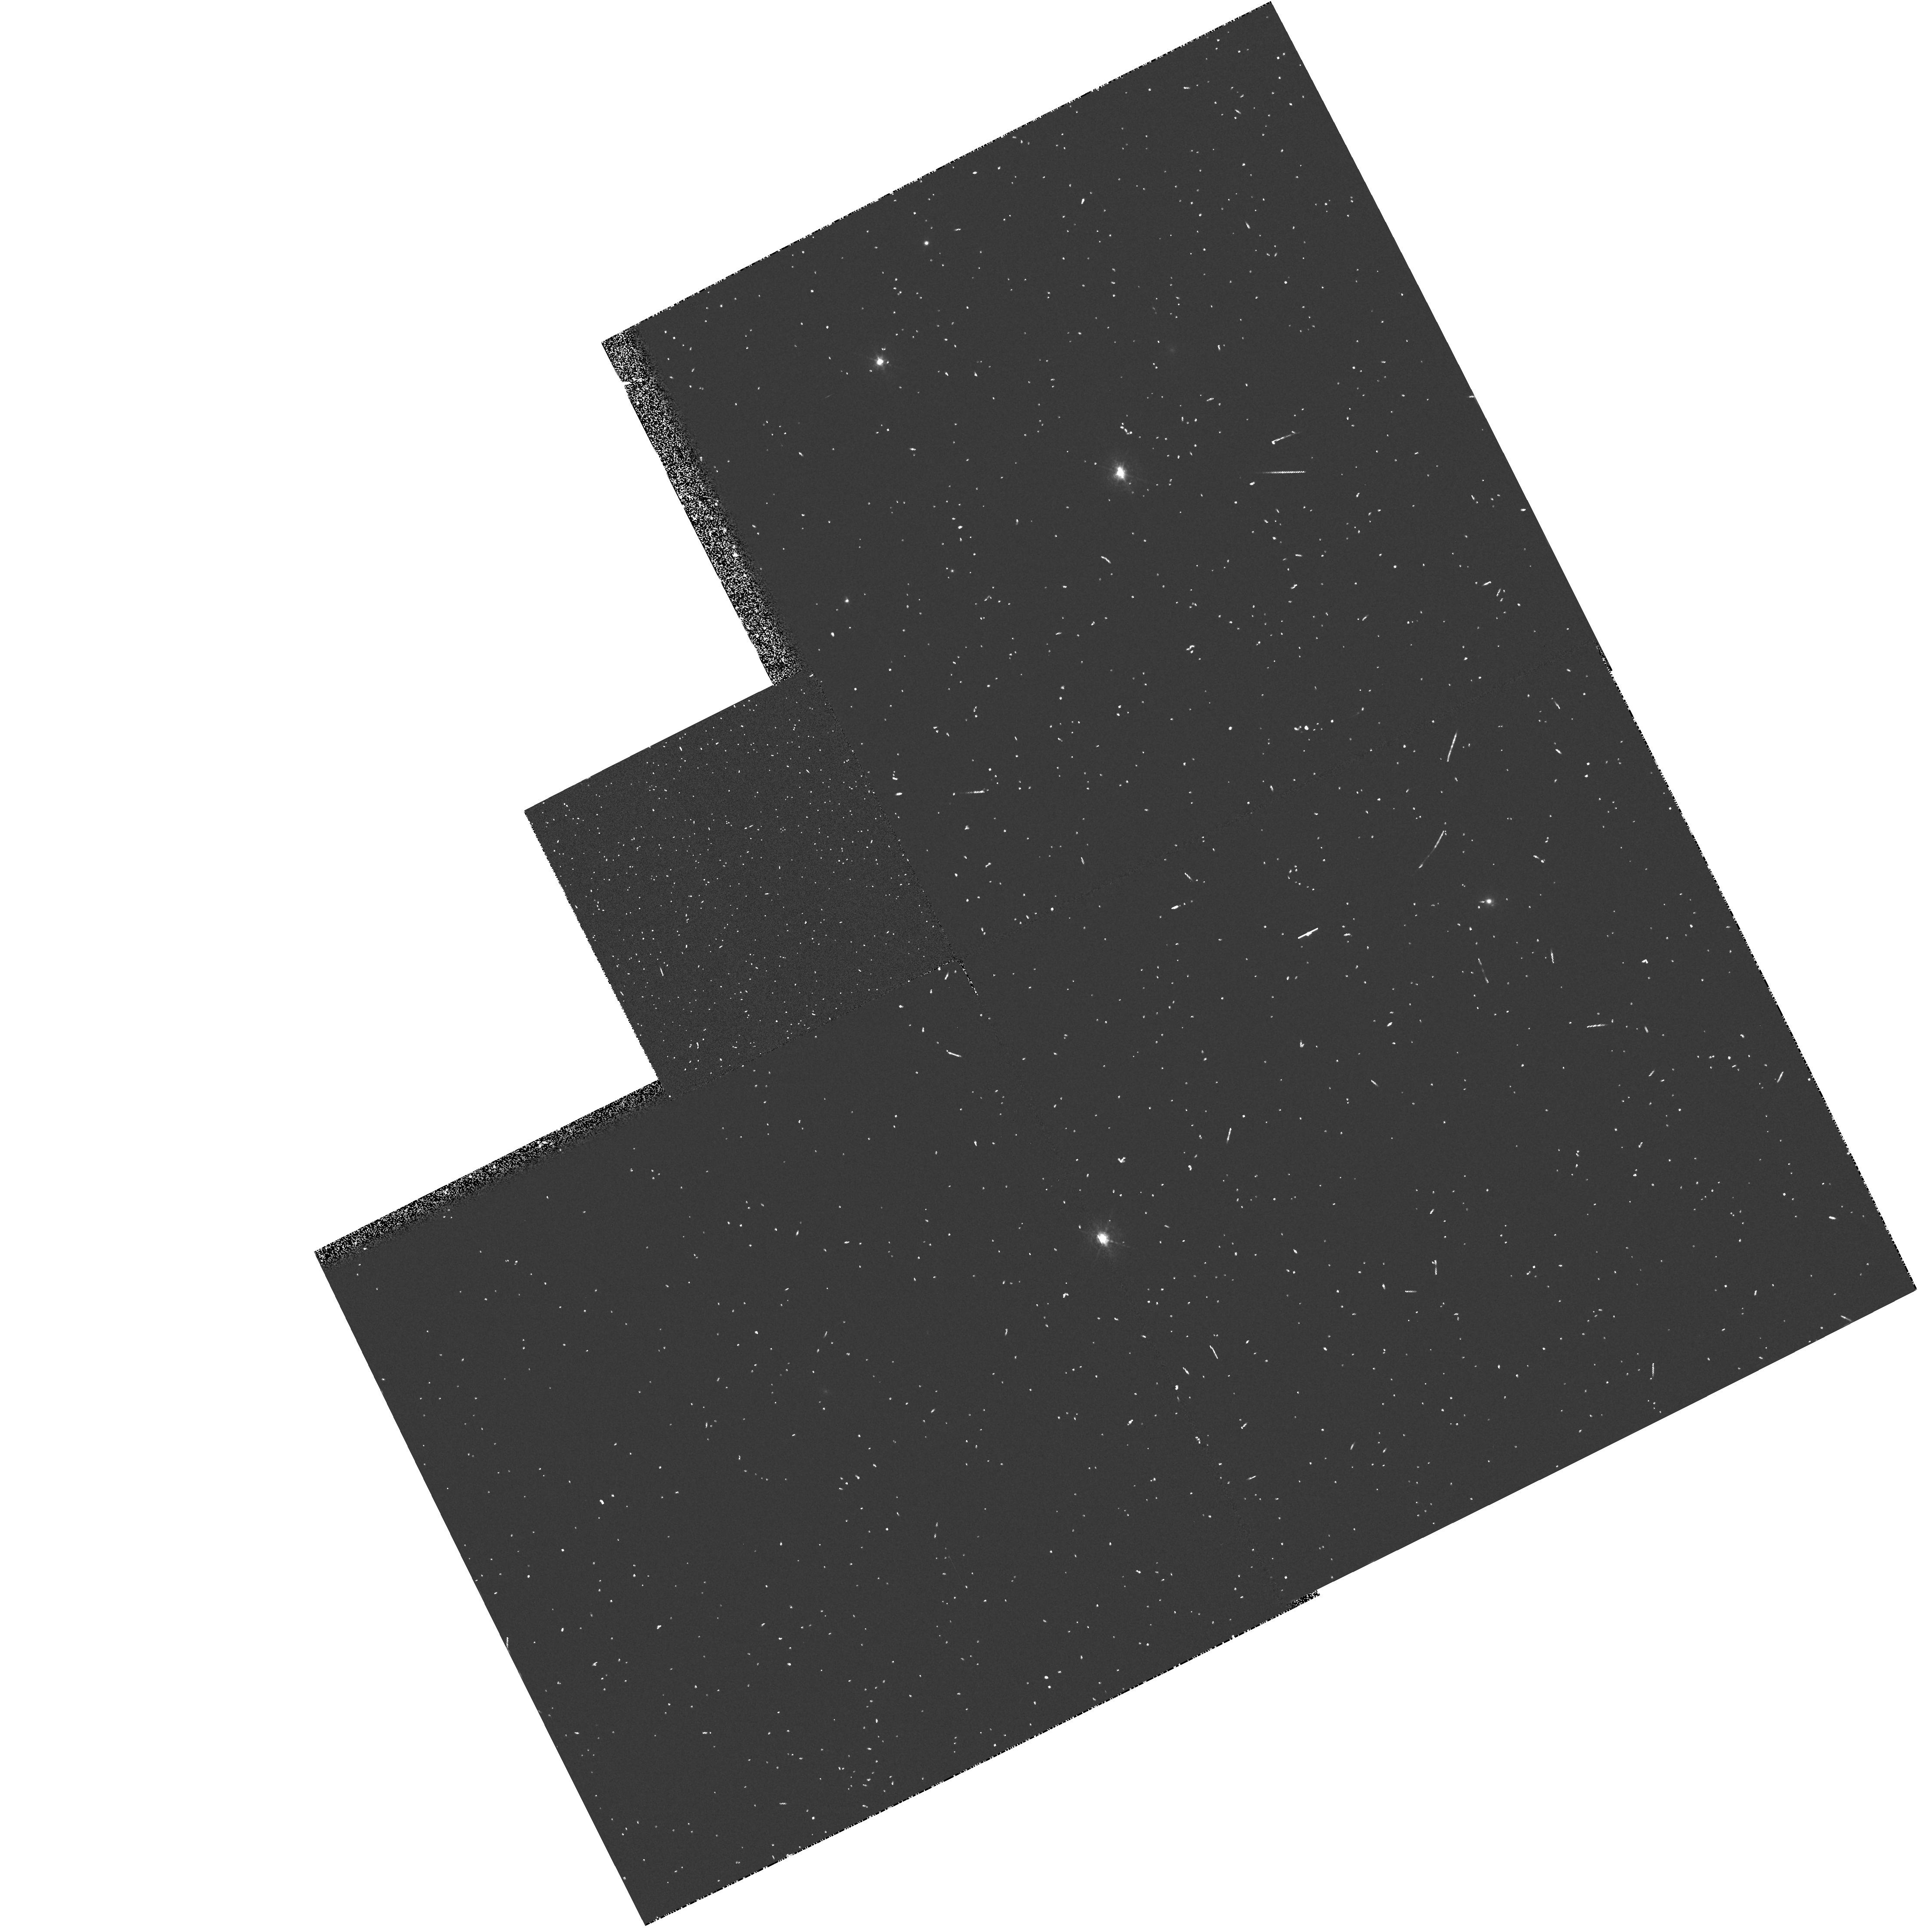
Target: 3C390.3
Instrument: WFPC2/PC
Filter: FR533N
Exposure: 5 min
Observation ID: u2s08902t

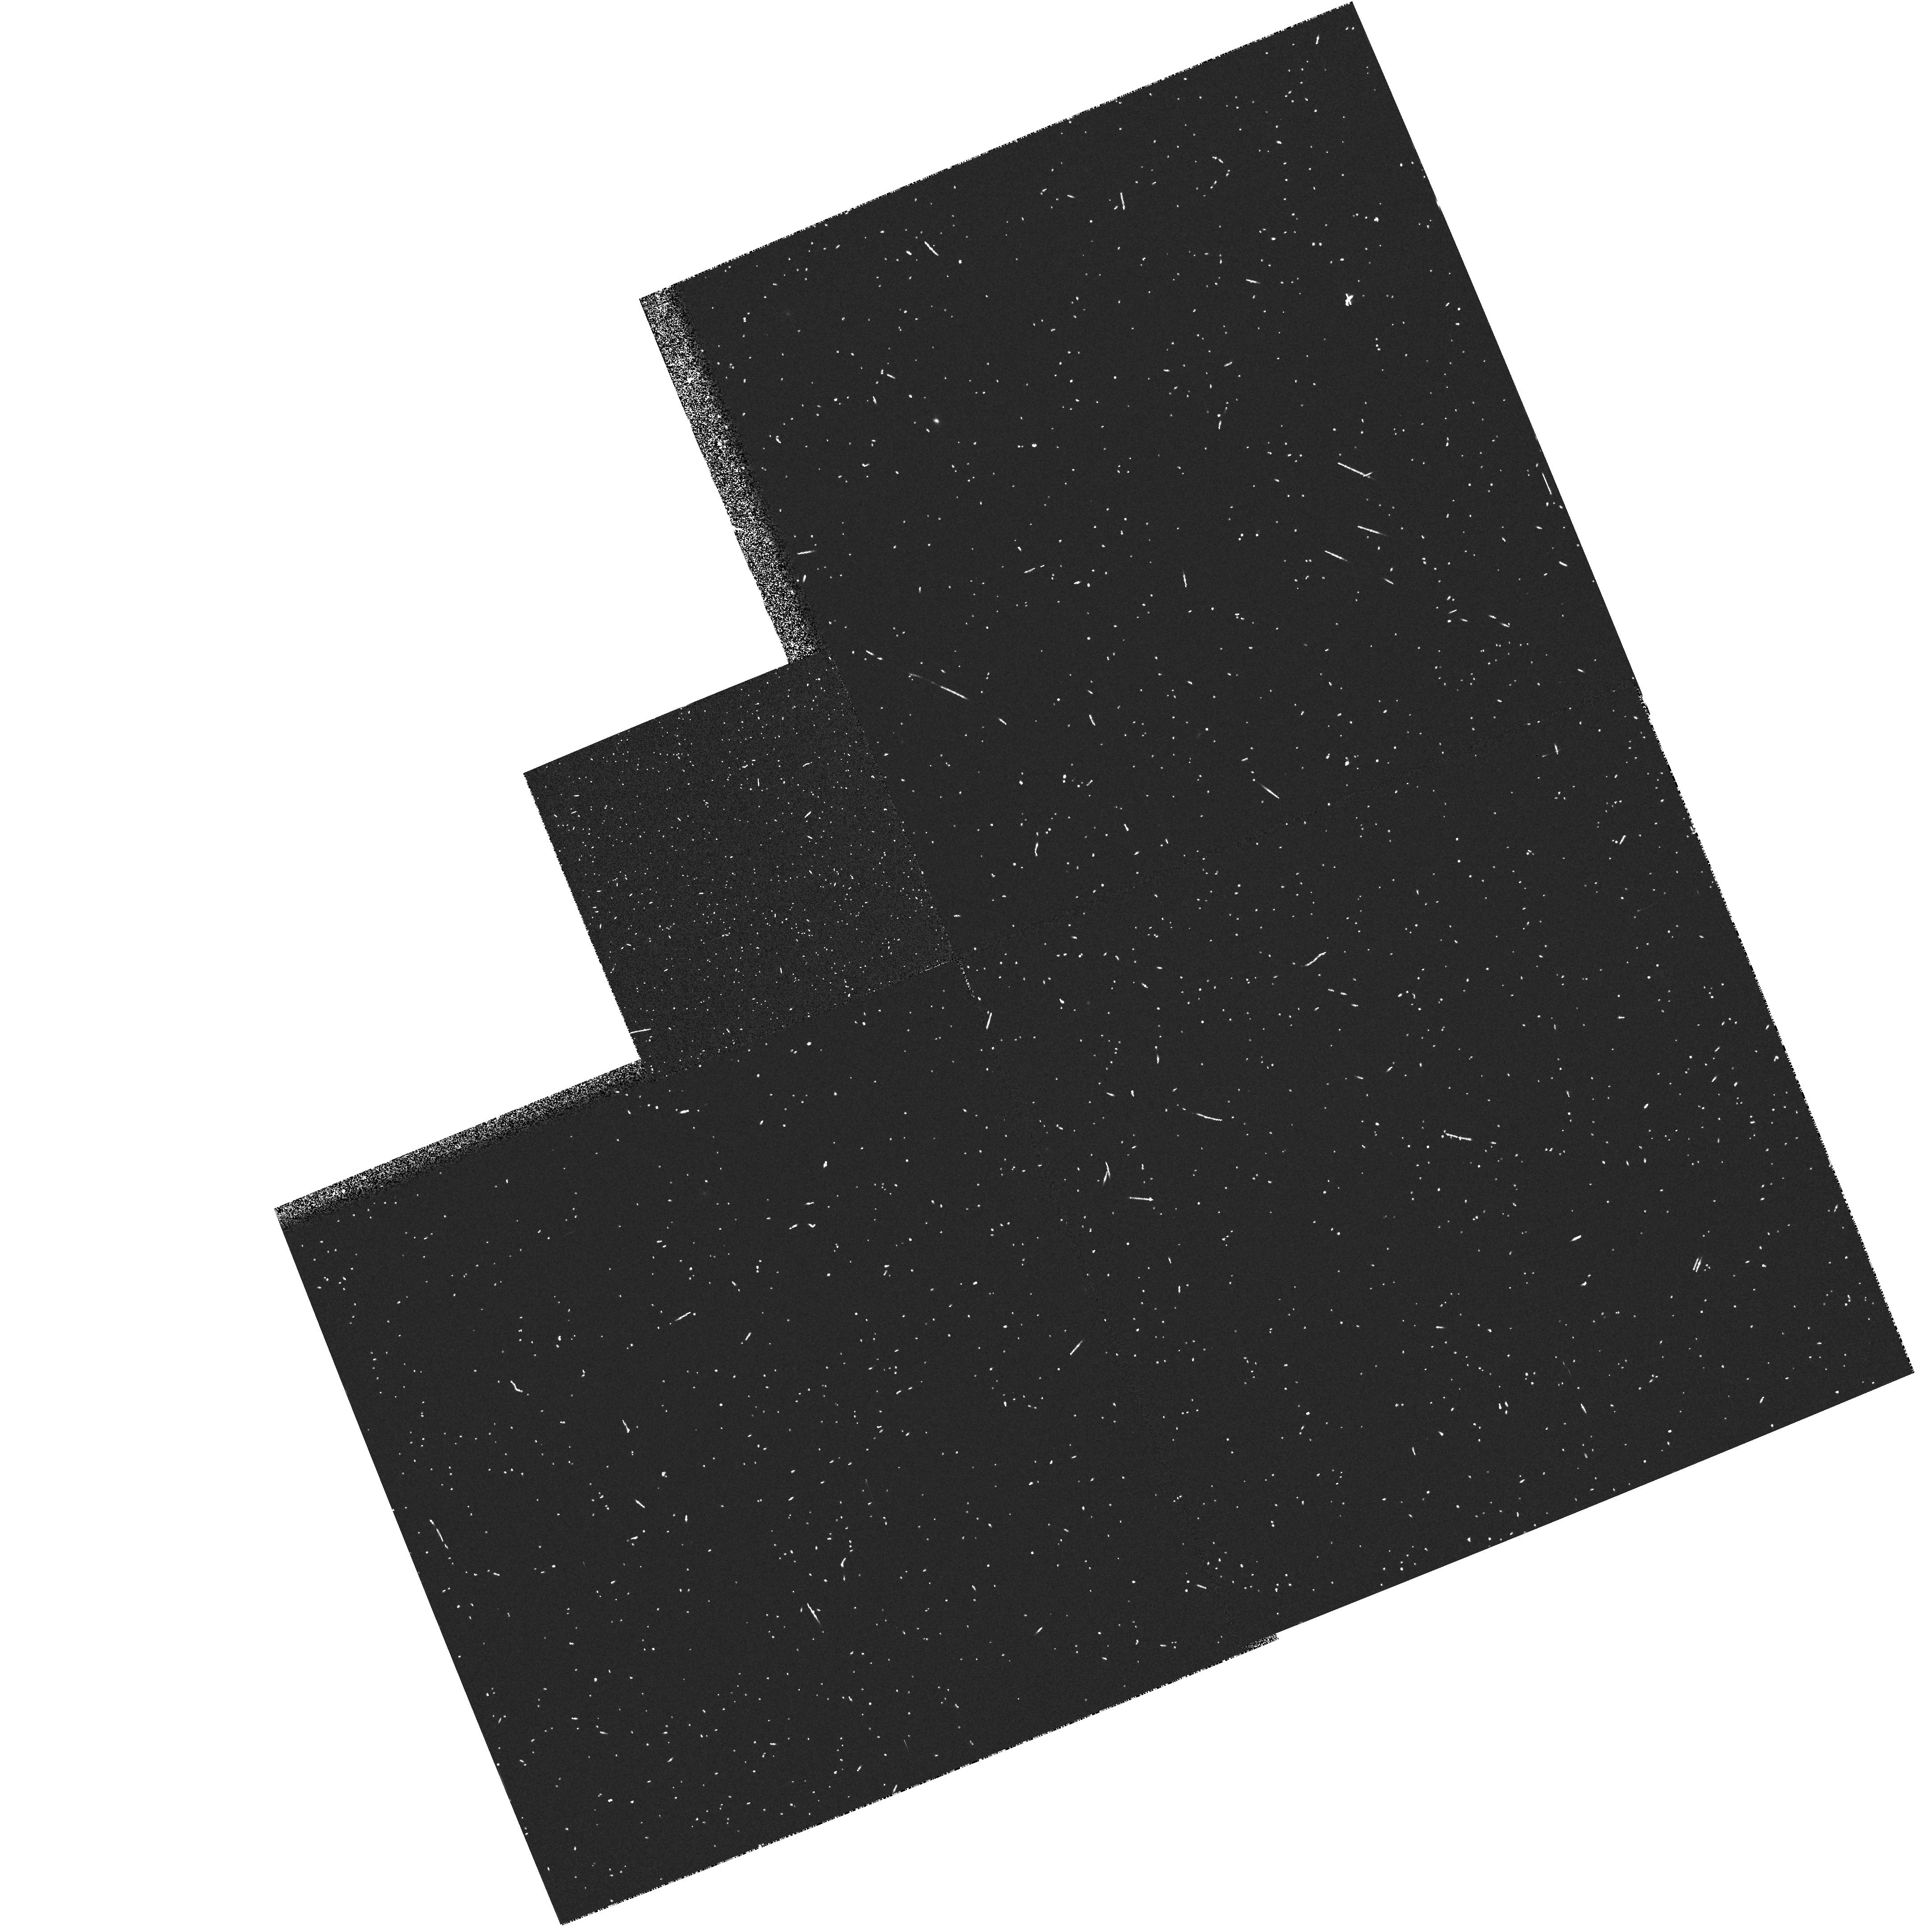
Target: 3C289.0
Instrument: WFPC2/PC
Filter: FR680N
Exposure: 5 min
Observation ID: u2s06302p

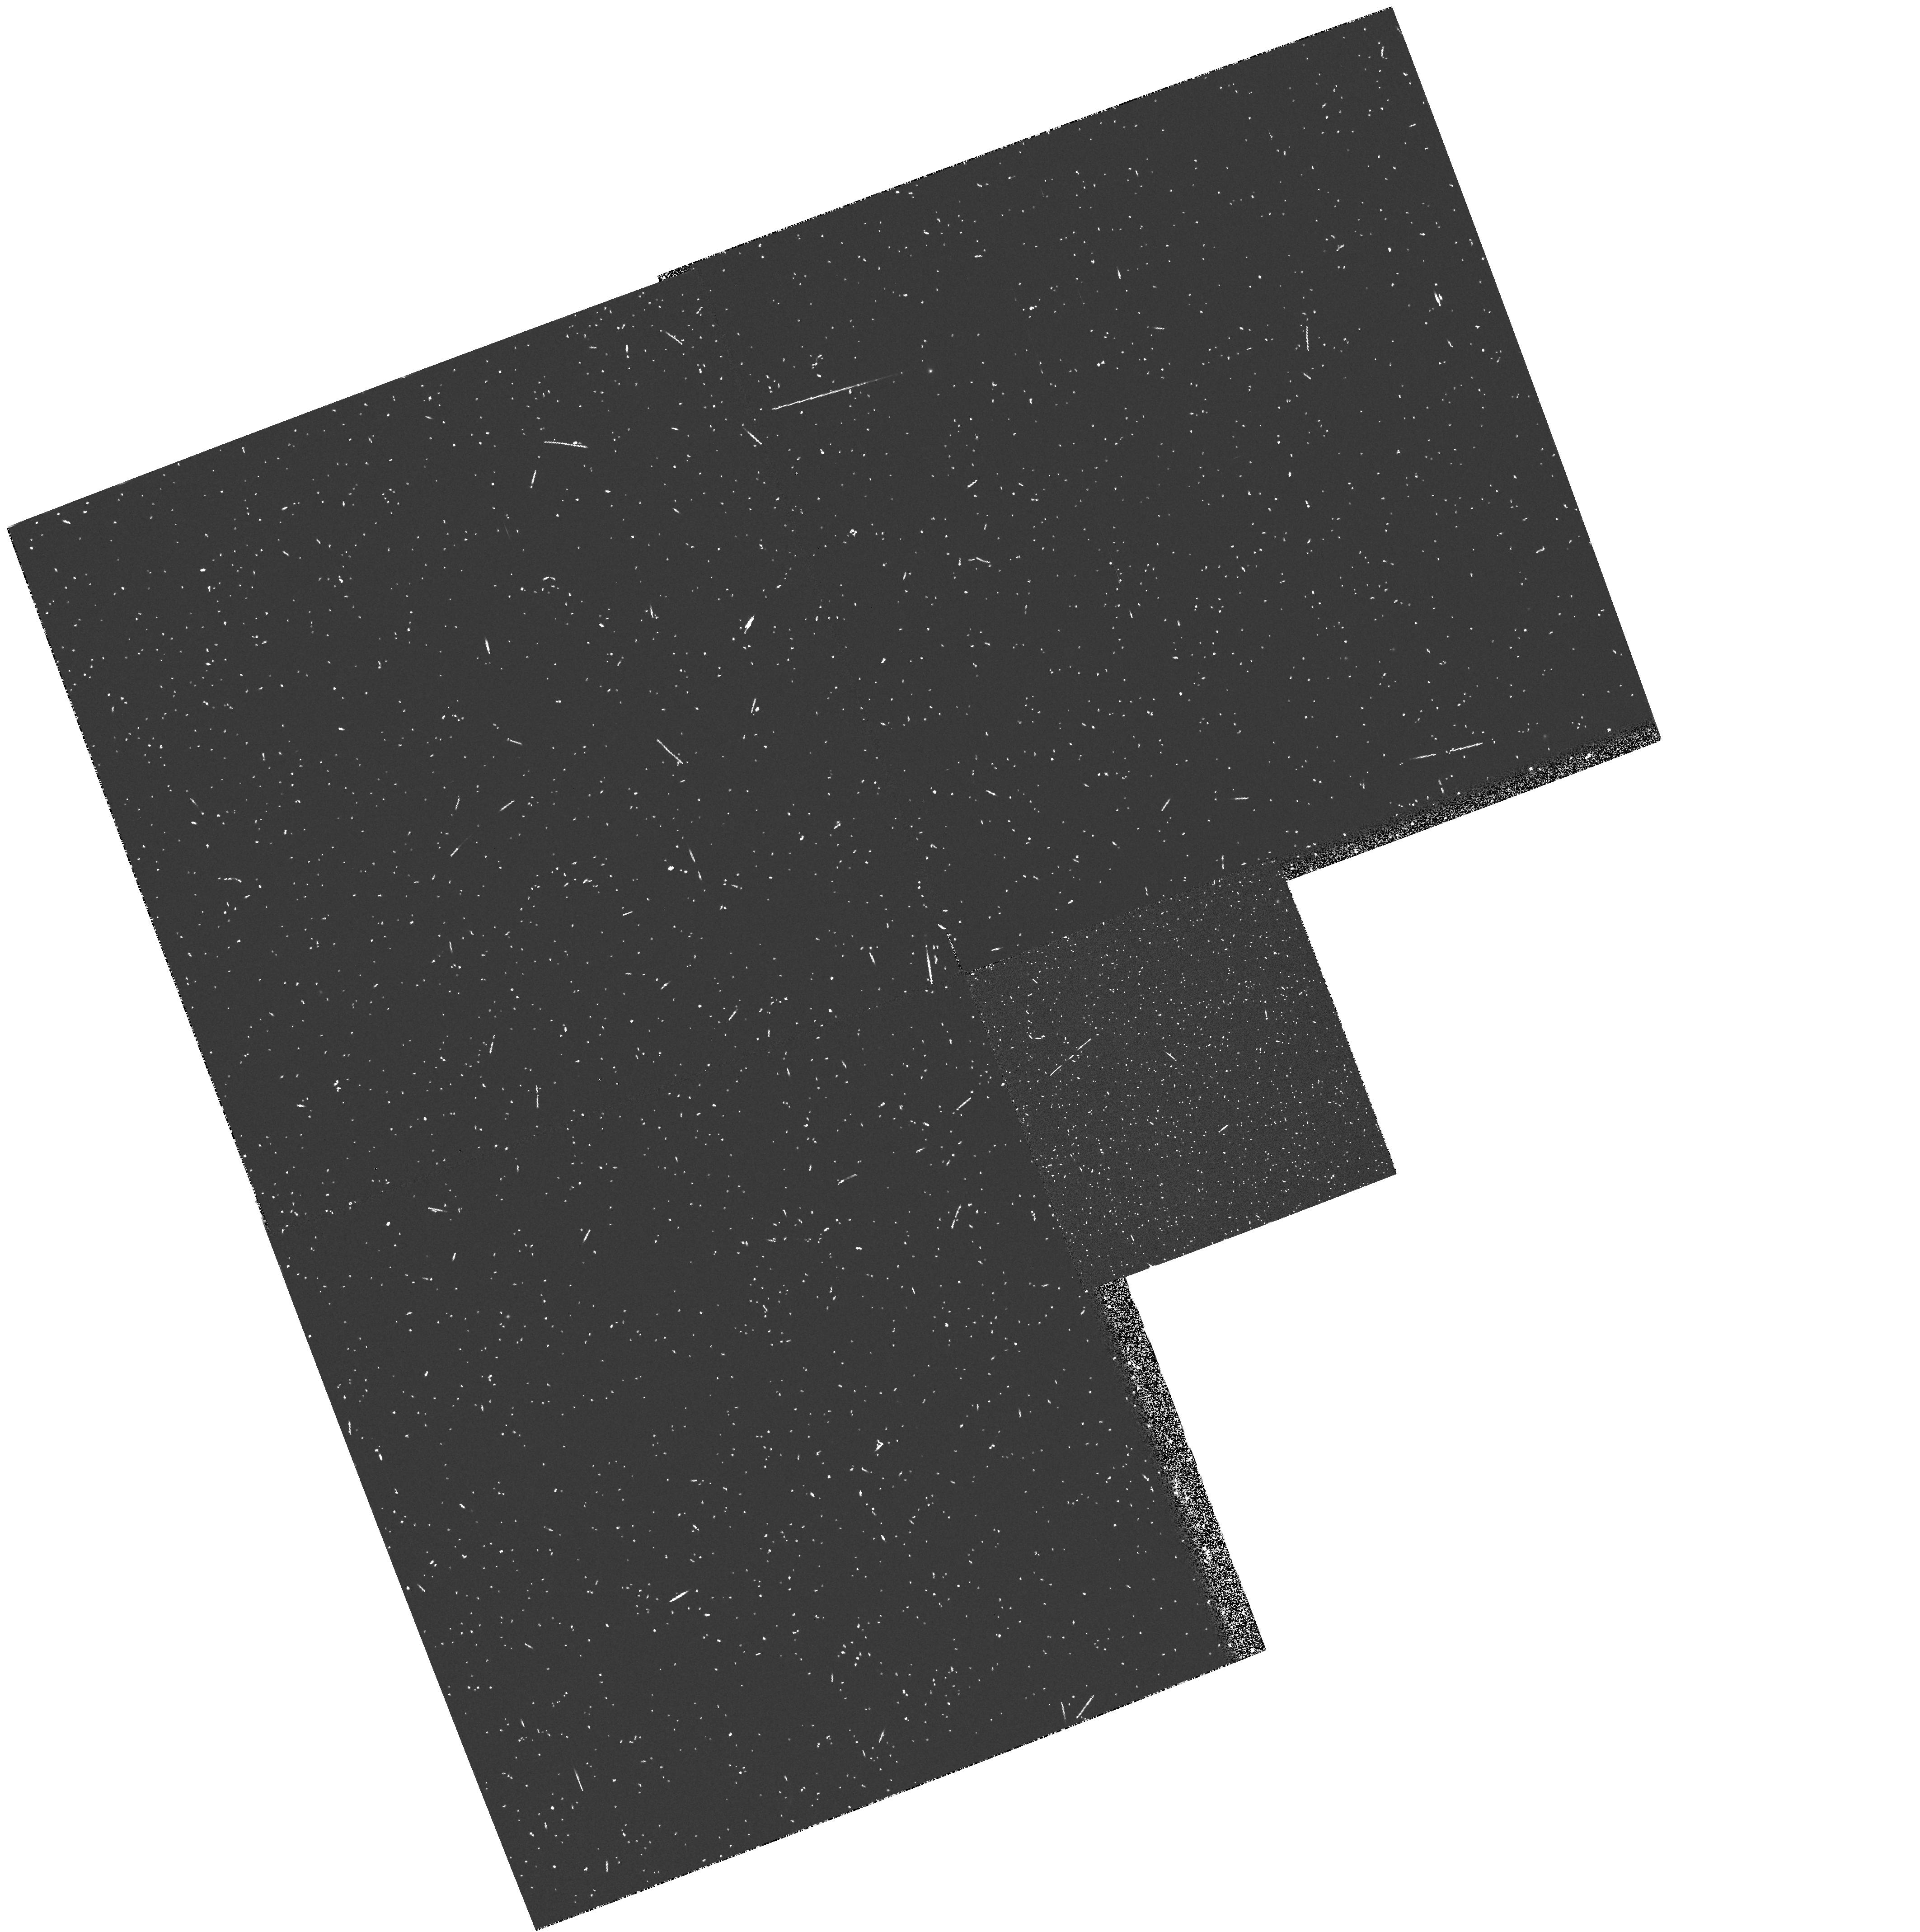
Target: 3C124.0
Instrument: WFPC2/PC
Filter: FR868N
Exposure: 5 min
Observation ID: u2s00502t

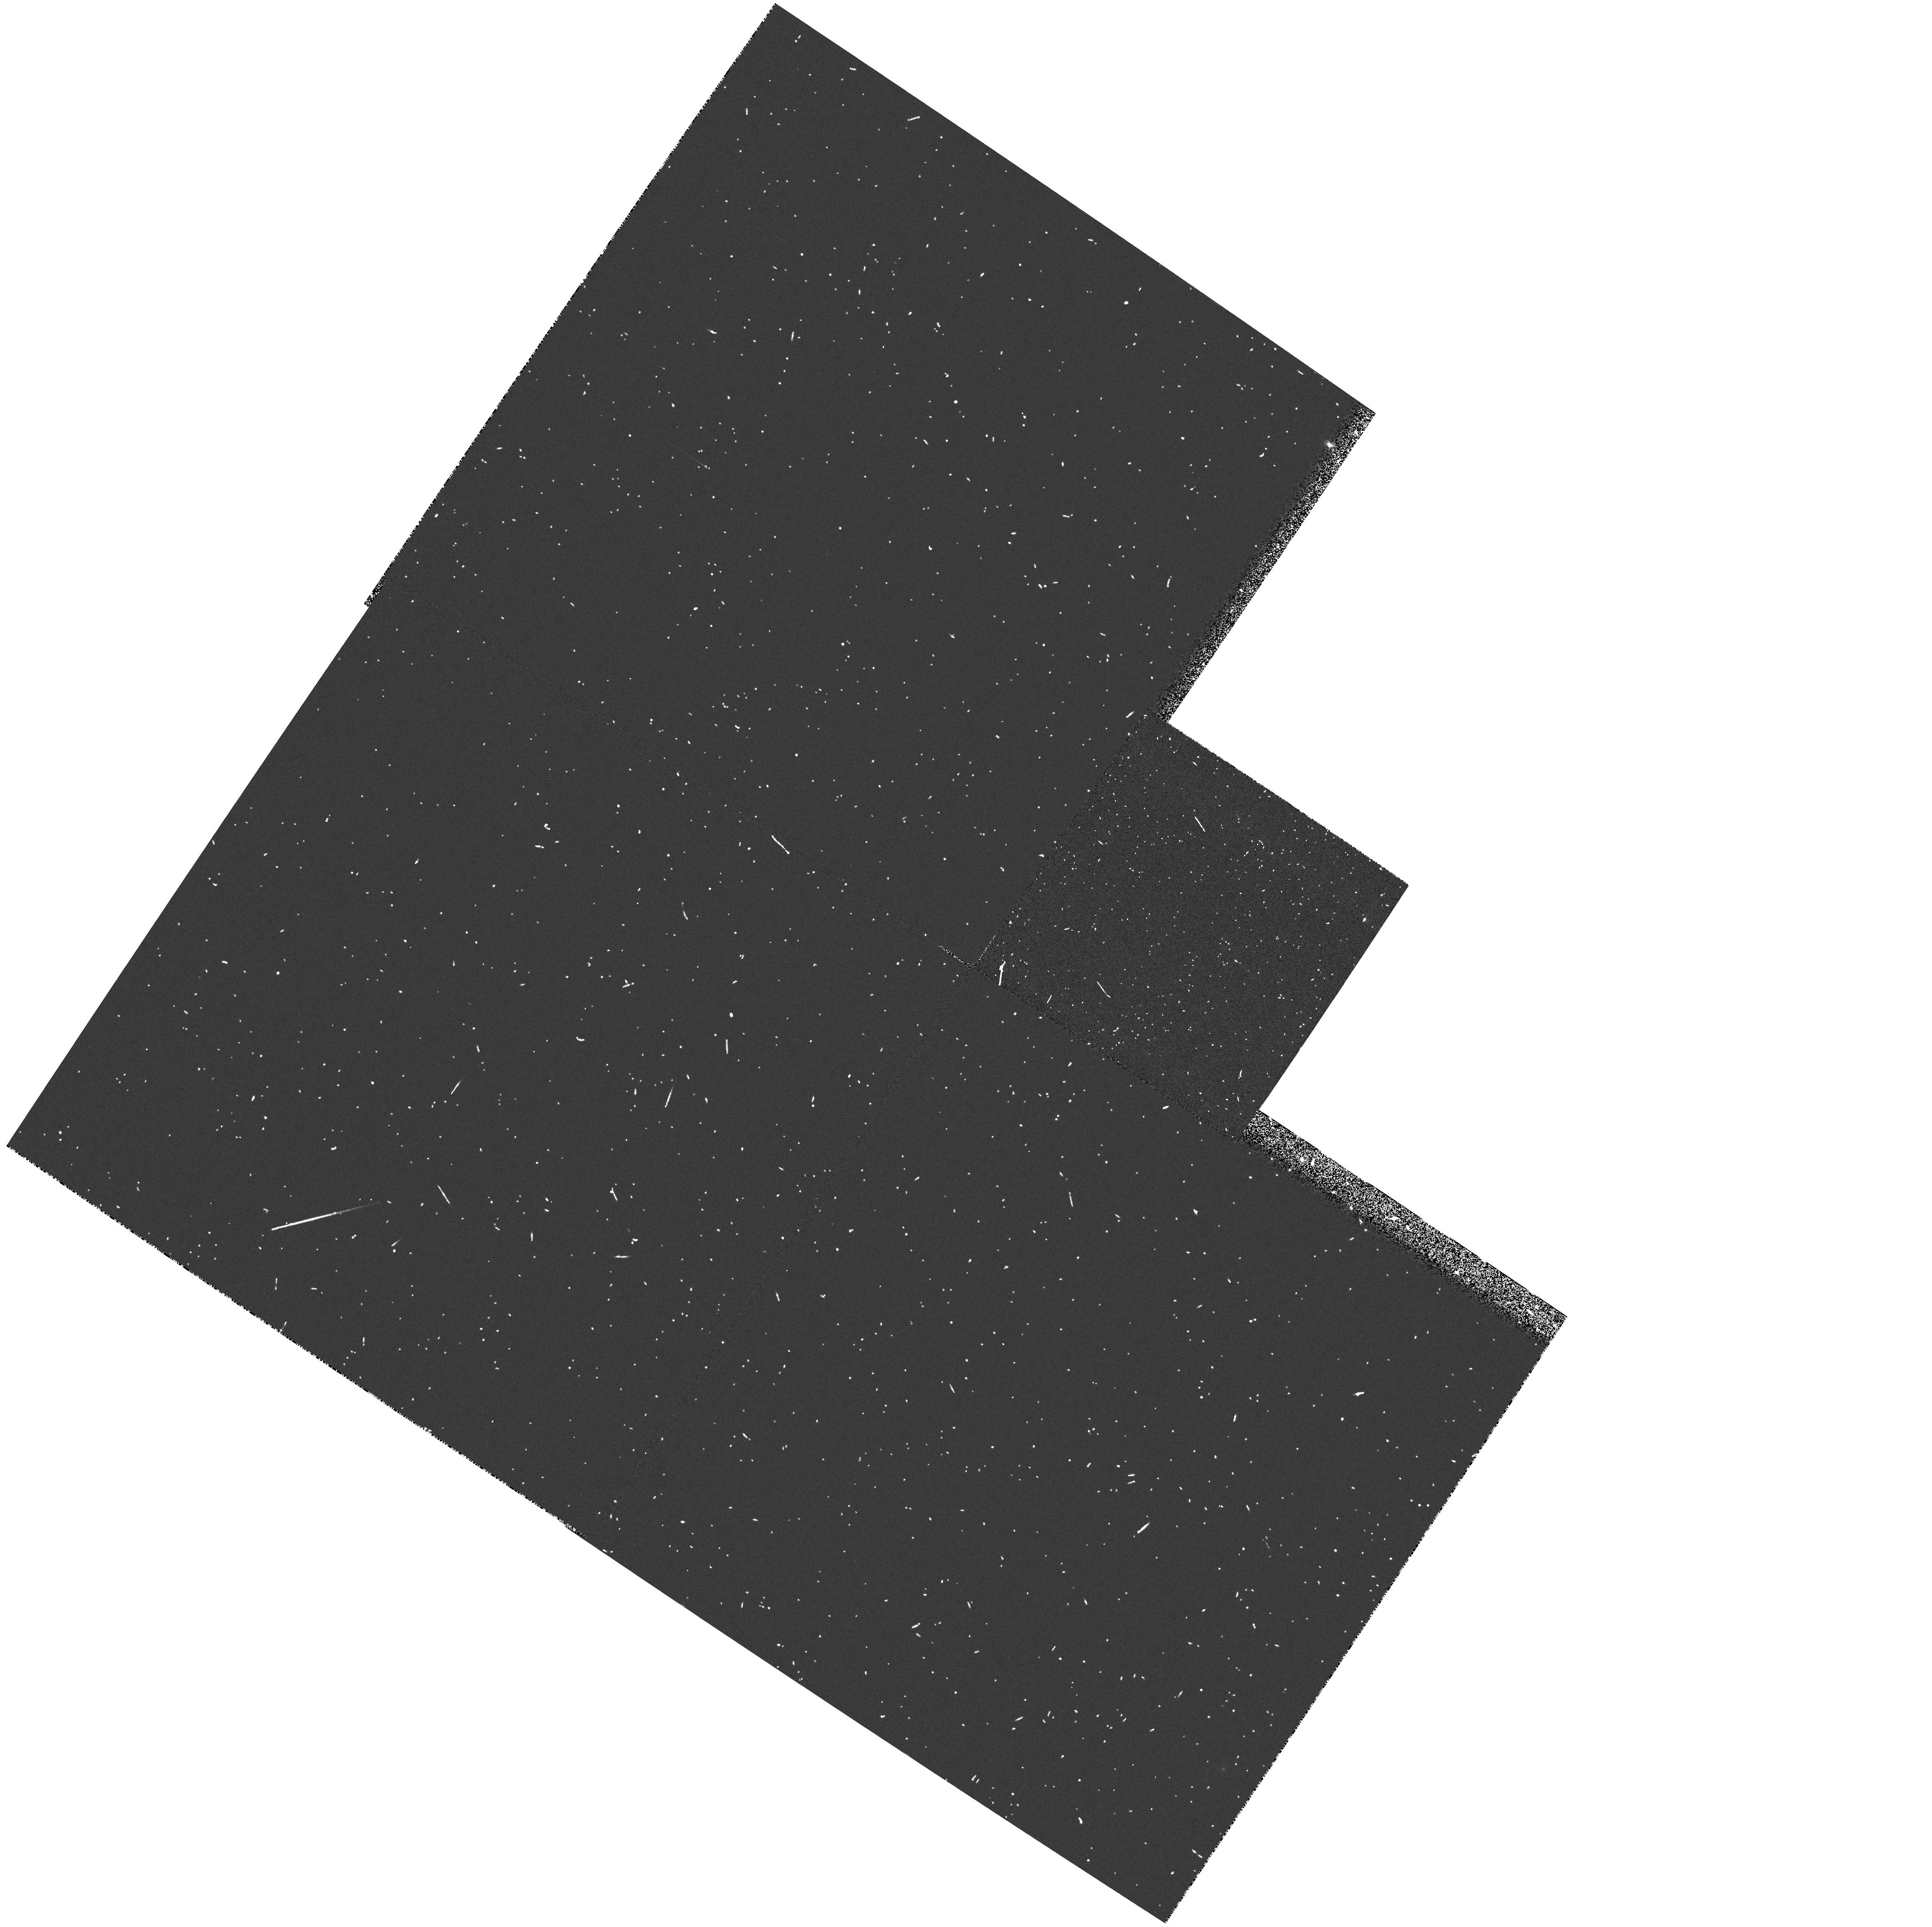
Target: 3C213.1
Instrument: WFPC2/PC
Filter: FR533N
Exposure: 5 min
Observation ID: u2s03502t

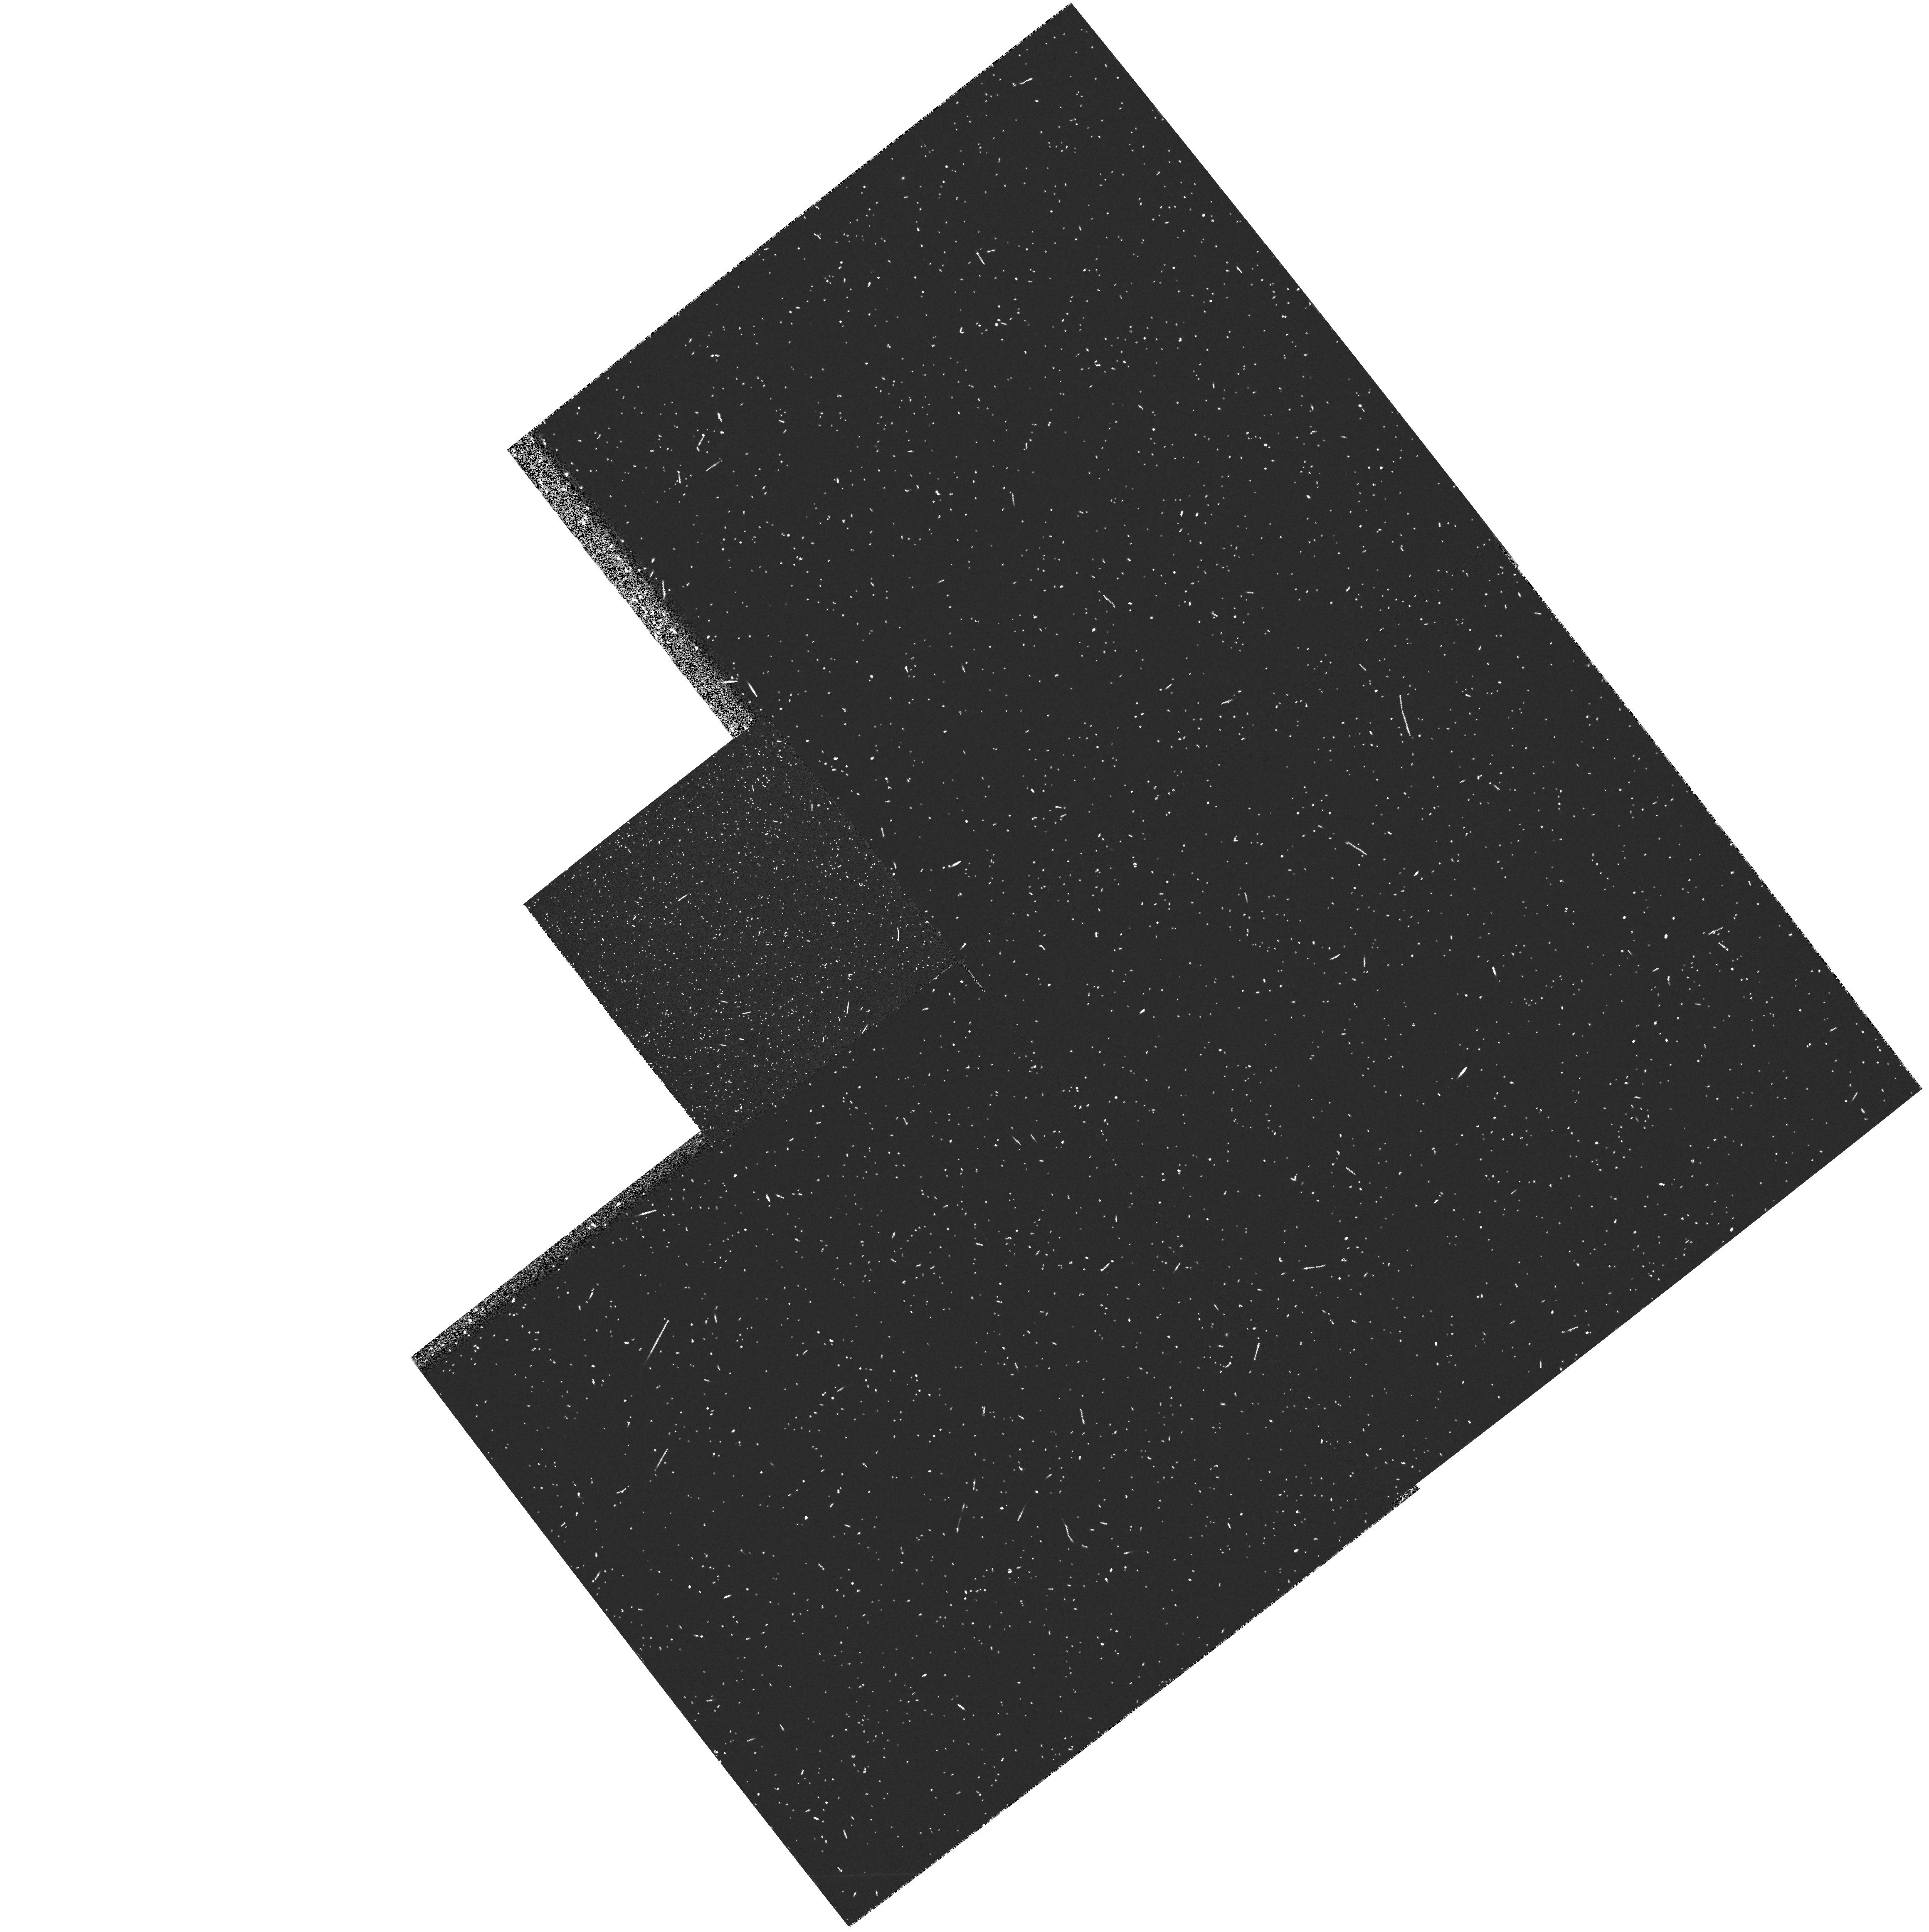
Target: 3C458.0
Instrument: WFPC2/PC
Filter: FR680N
Exposure: 5 min
Observation ID: u2s09901t

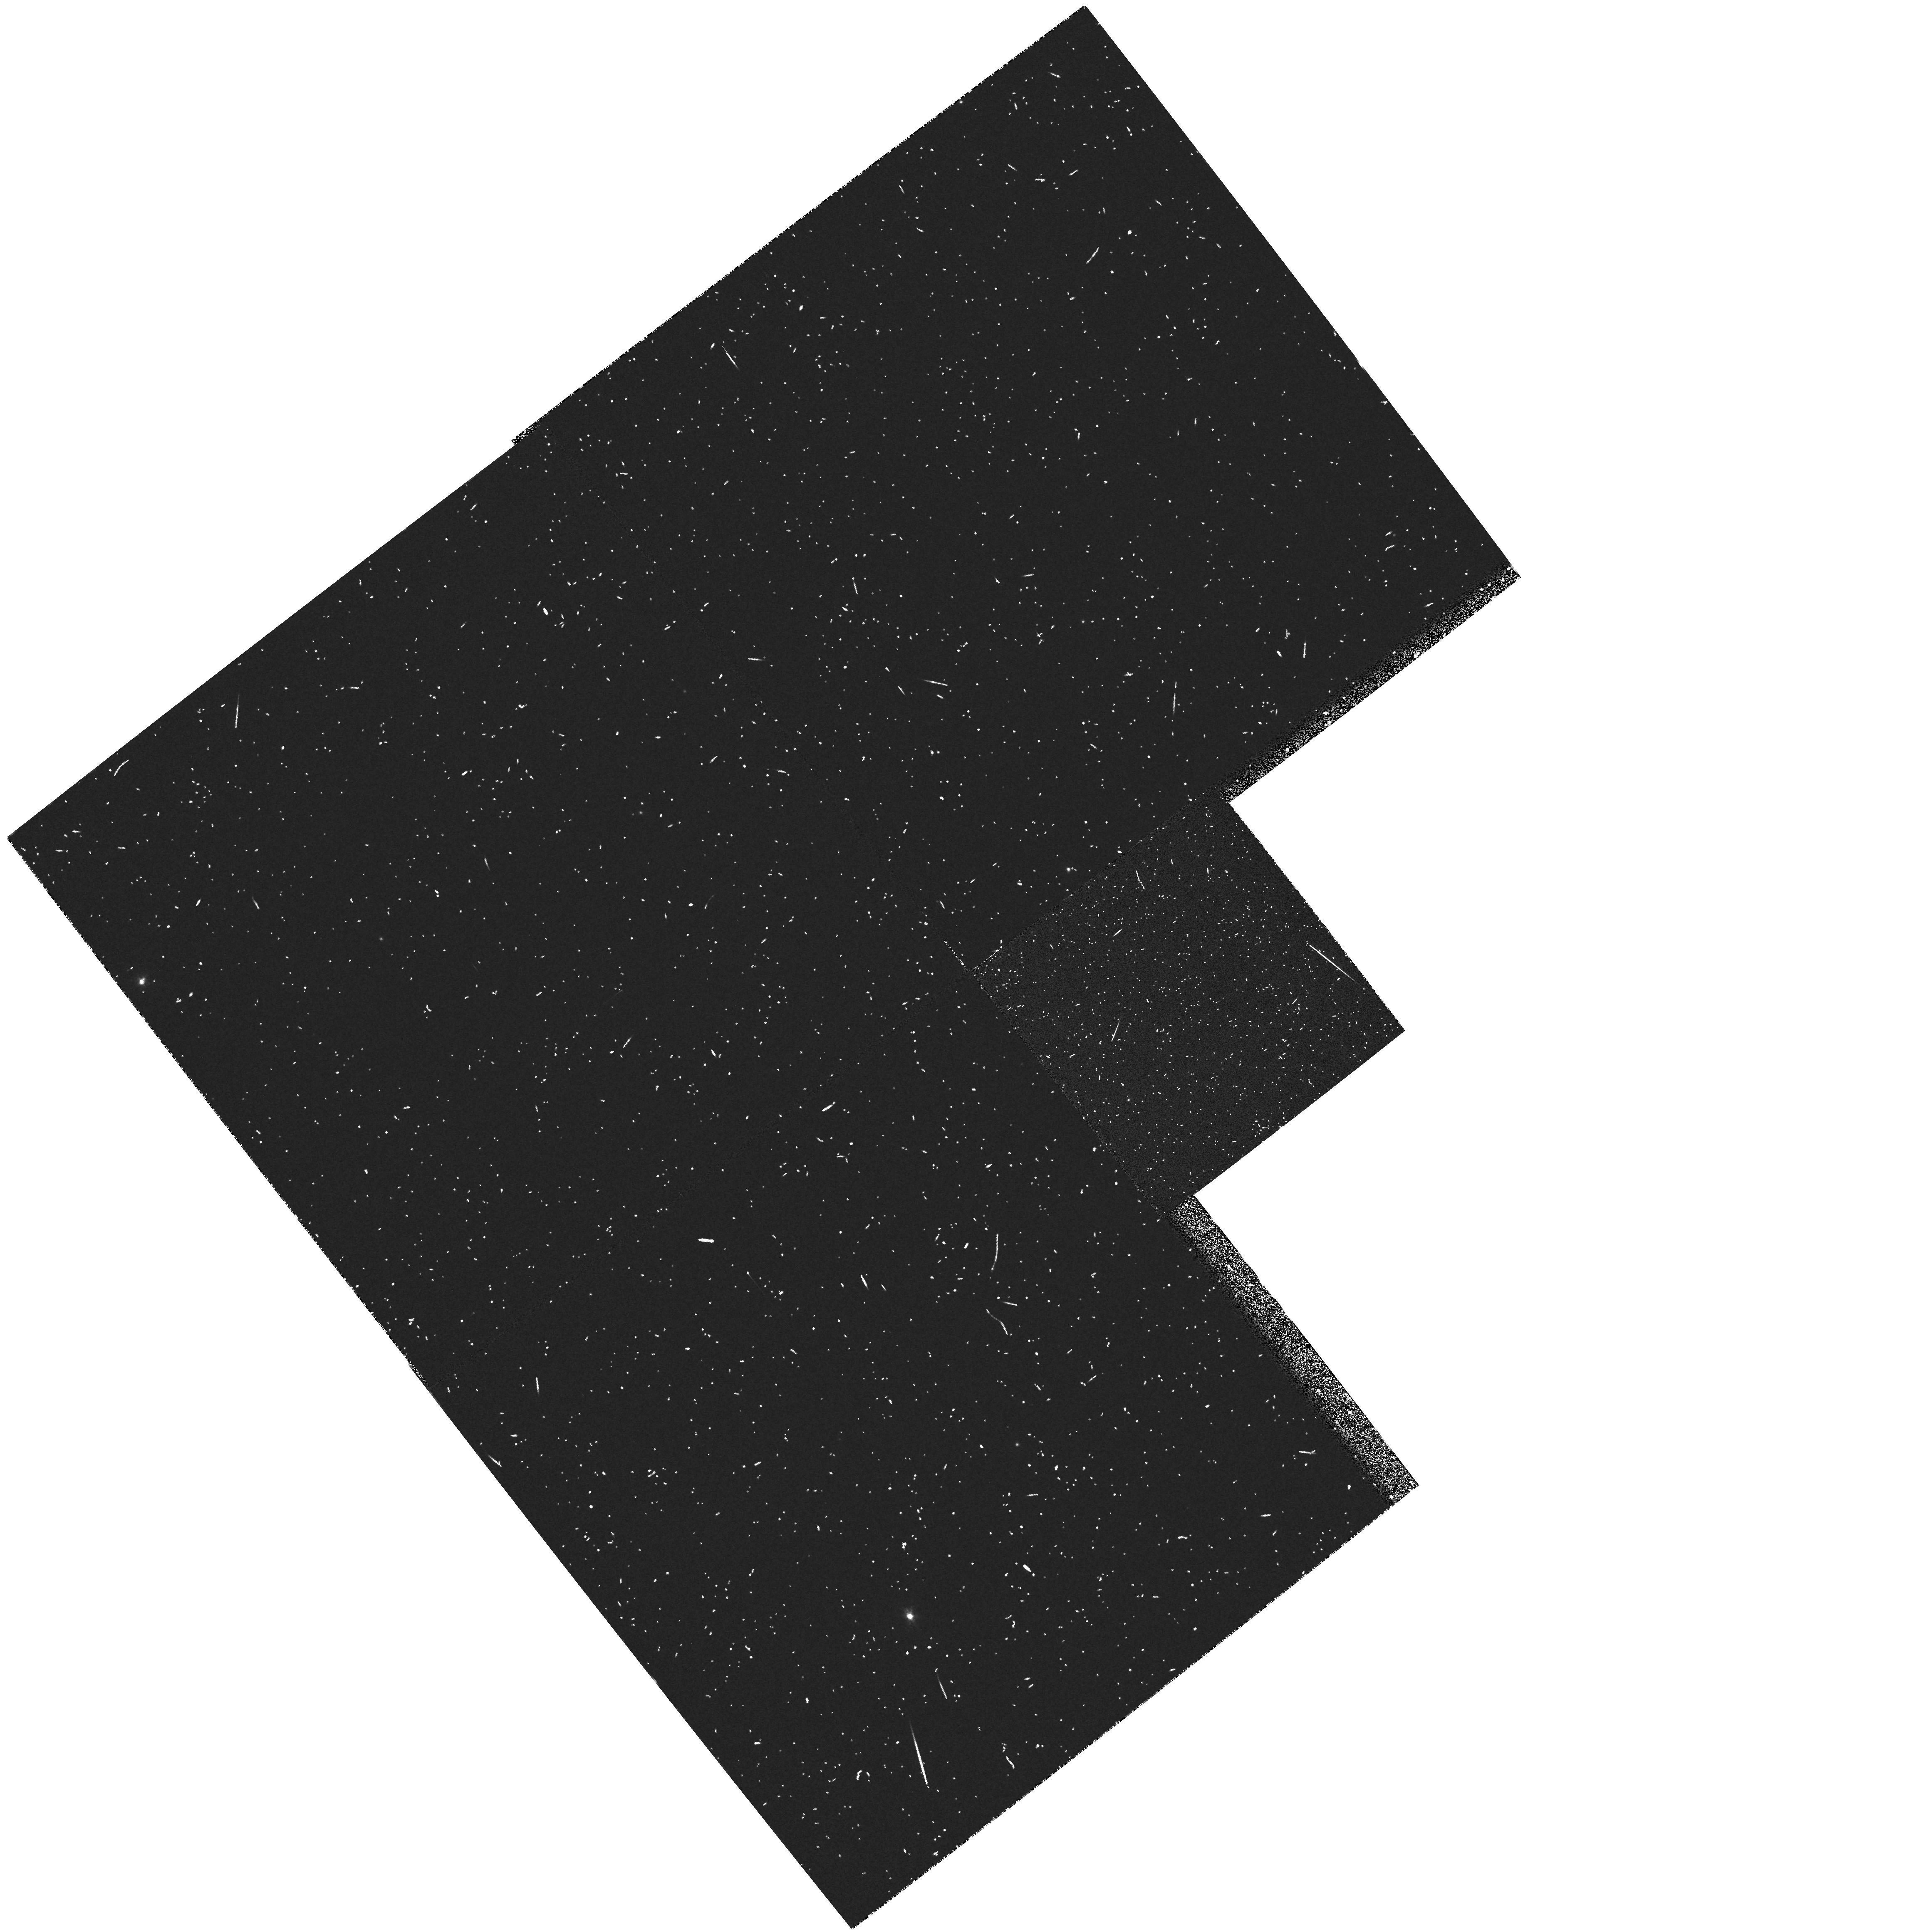
Target: 3C169.1
Instrument: WFPC2/PC
Filter: FR680N
Exposure: 5 min
Observation ID: u2s02801p

Snapshots of 3CR Radio Galaxies (PI: Sparks, William B.)

Radio galaxies are an important class of extragalactic objects: they represent one of the most energetic astrophysical phenomena; they may be used as probes of their environments; and they are unique probes of the early Universe. The size scales and brightness levels which HST can measure are ideally suited to the study of optical emission associated with the host galaxies of radio sources and anomalies such as jets and tidal debris. In Cycle 4 we began a PC continuum snapshot survey of the 3CR catalog to address the following: What are the host galaxy morphologies --- are there differences between FR-I and FR-II sources, nuclear cusps, tidal tails? How common are optical jets? Do optical continuum and radio structures align and is there detailed morphological correspondence? How common are dust-lanes and nuclear dust-discs, what is their orientation and morphology? Here we request time to continue/complete our broad-band survey and to extend it to OII Lambda 3727 observations of the strong emission line objects with z < 1.4 using the ramp filters. These observations will map the distribution of circumnuclear ionized gas, identify where jets and gas interact, and find gas disks, filaments and tidal tails. The images will provide unique information about radio galaxies and their evolving environments, and the project will produce an extremely valuable archival database on one of the most studied samples in history and a major resource for the astronomical community.